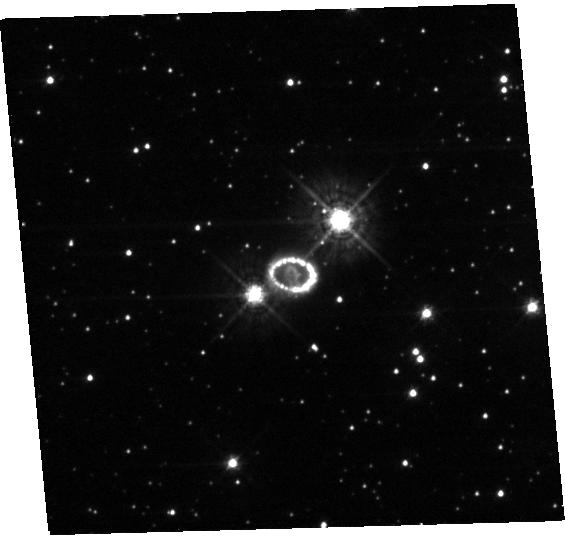
Target: SN-1987A. Instrument: WFC3/UVIS. Filter: F438W. Exposure: 23 min. Observation ID: hst_14753_20_wfc3_uvis_f438w_idad20

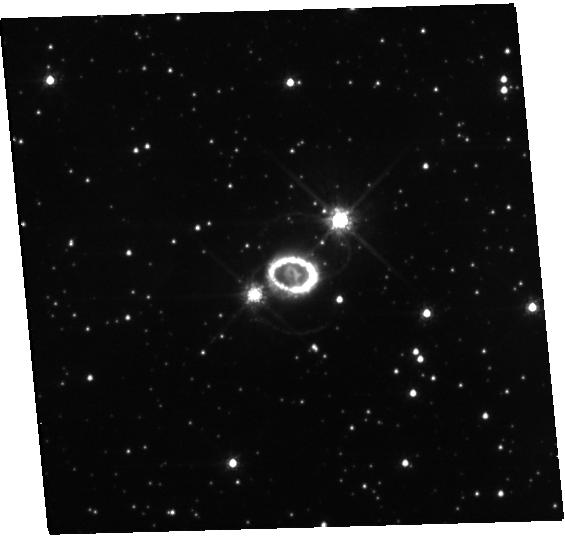
Target: SN-1987A. Instrument: WFC3/UVIS. Filter: F625W. Exposure: 20 min. Observation ID: hst_14753_20_wfc3_uvis_f625w_idad20

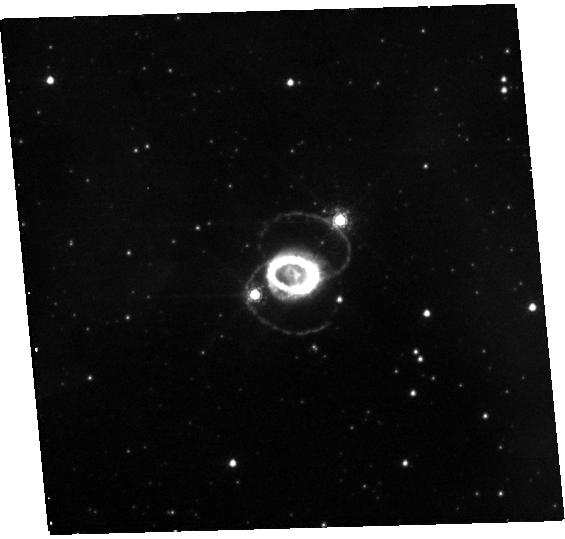
Target: SN-1987A. Instrument: WFC3/UVIS. Filter: F657N. Exposure: 47 min. Observation ID: hst_14753_20_wfc3_uvis_f657n_idad20

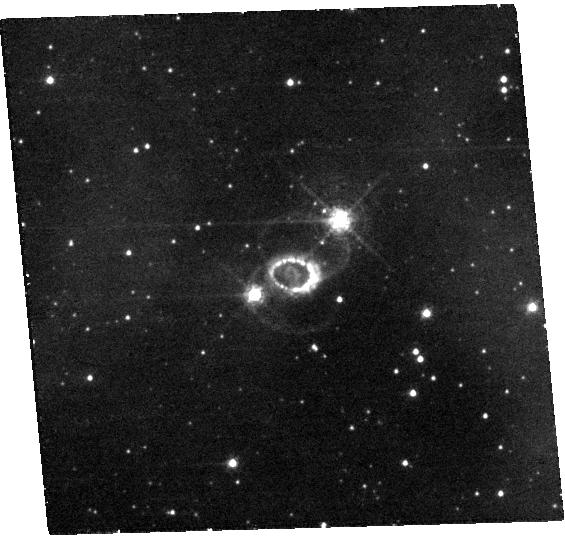
Target: SN-1987A. Instrument: WFC3/UVIS. Filter: F502N. Exposure: 55 min. Observation ID: hst_14753_20_wfc3_uvis_f502n_idad20

Supernova 1987A at 30 years (PI: Fransson, Claes)

This programme will provide a 30 year legacy point for SN 1987A, the brightest supernova since 1604. HST is the essential tool for resolving and analysing SN 1987A's several physical components. The inner, asymmetric ejecta are being heated by X-rays from the circumstellar ring and allow us to directly observe the geometry of the explosion. At the same time the fastest-moving ejecta are interacting with the ring, giving rise to bright emission from shocks. Our latest observations show that the ring is fading and that new spots are appearing outside, signalling that the blast wave has passed the ring and is now interacting with previously unseen material. It is also the beginning of the end for the ring. Here we propose to use COS and STIS to obtain a complete UV/optical spectrum of the ejecta and ring. The spectrum will enable a detailed modelling of the nucleosynthesis, which is a powerful diagnostic of the explosion, and provide a unique opportunity to study a supernova spectrum in the transition phase between a radioactively powered supernova and a shock heated remnant. It will also allow us to distinguish between different excitation mechanisms for the molecular hydrogen, recently discovered in the NIR. We also propose a set of broad and narrow band images to monitor the evolution of the flux and morphology of ejecta, ring and new spots outside the ring. The latter will tell us about the mass-loss history of the progenitor. The proposed observations will provide a crucial complement to recent Herschel and ALMA observations of dust, CO and SiO in the ejecta.